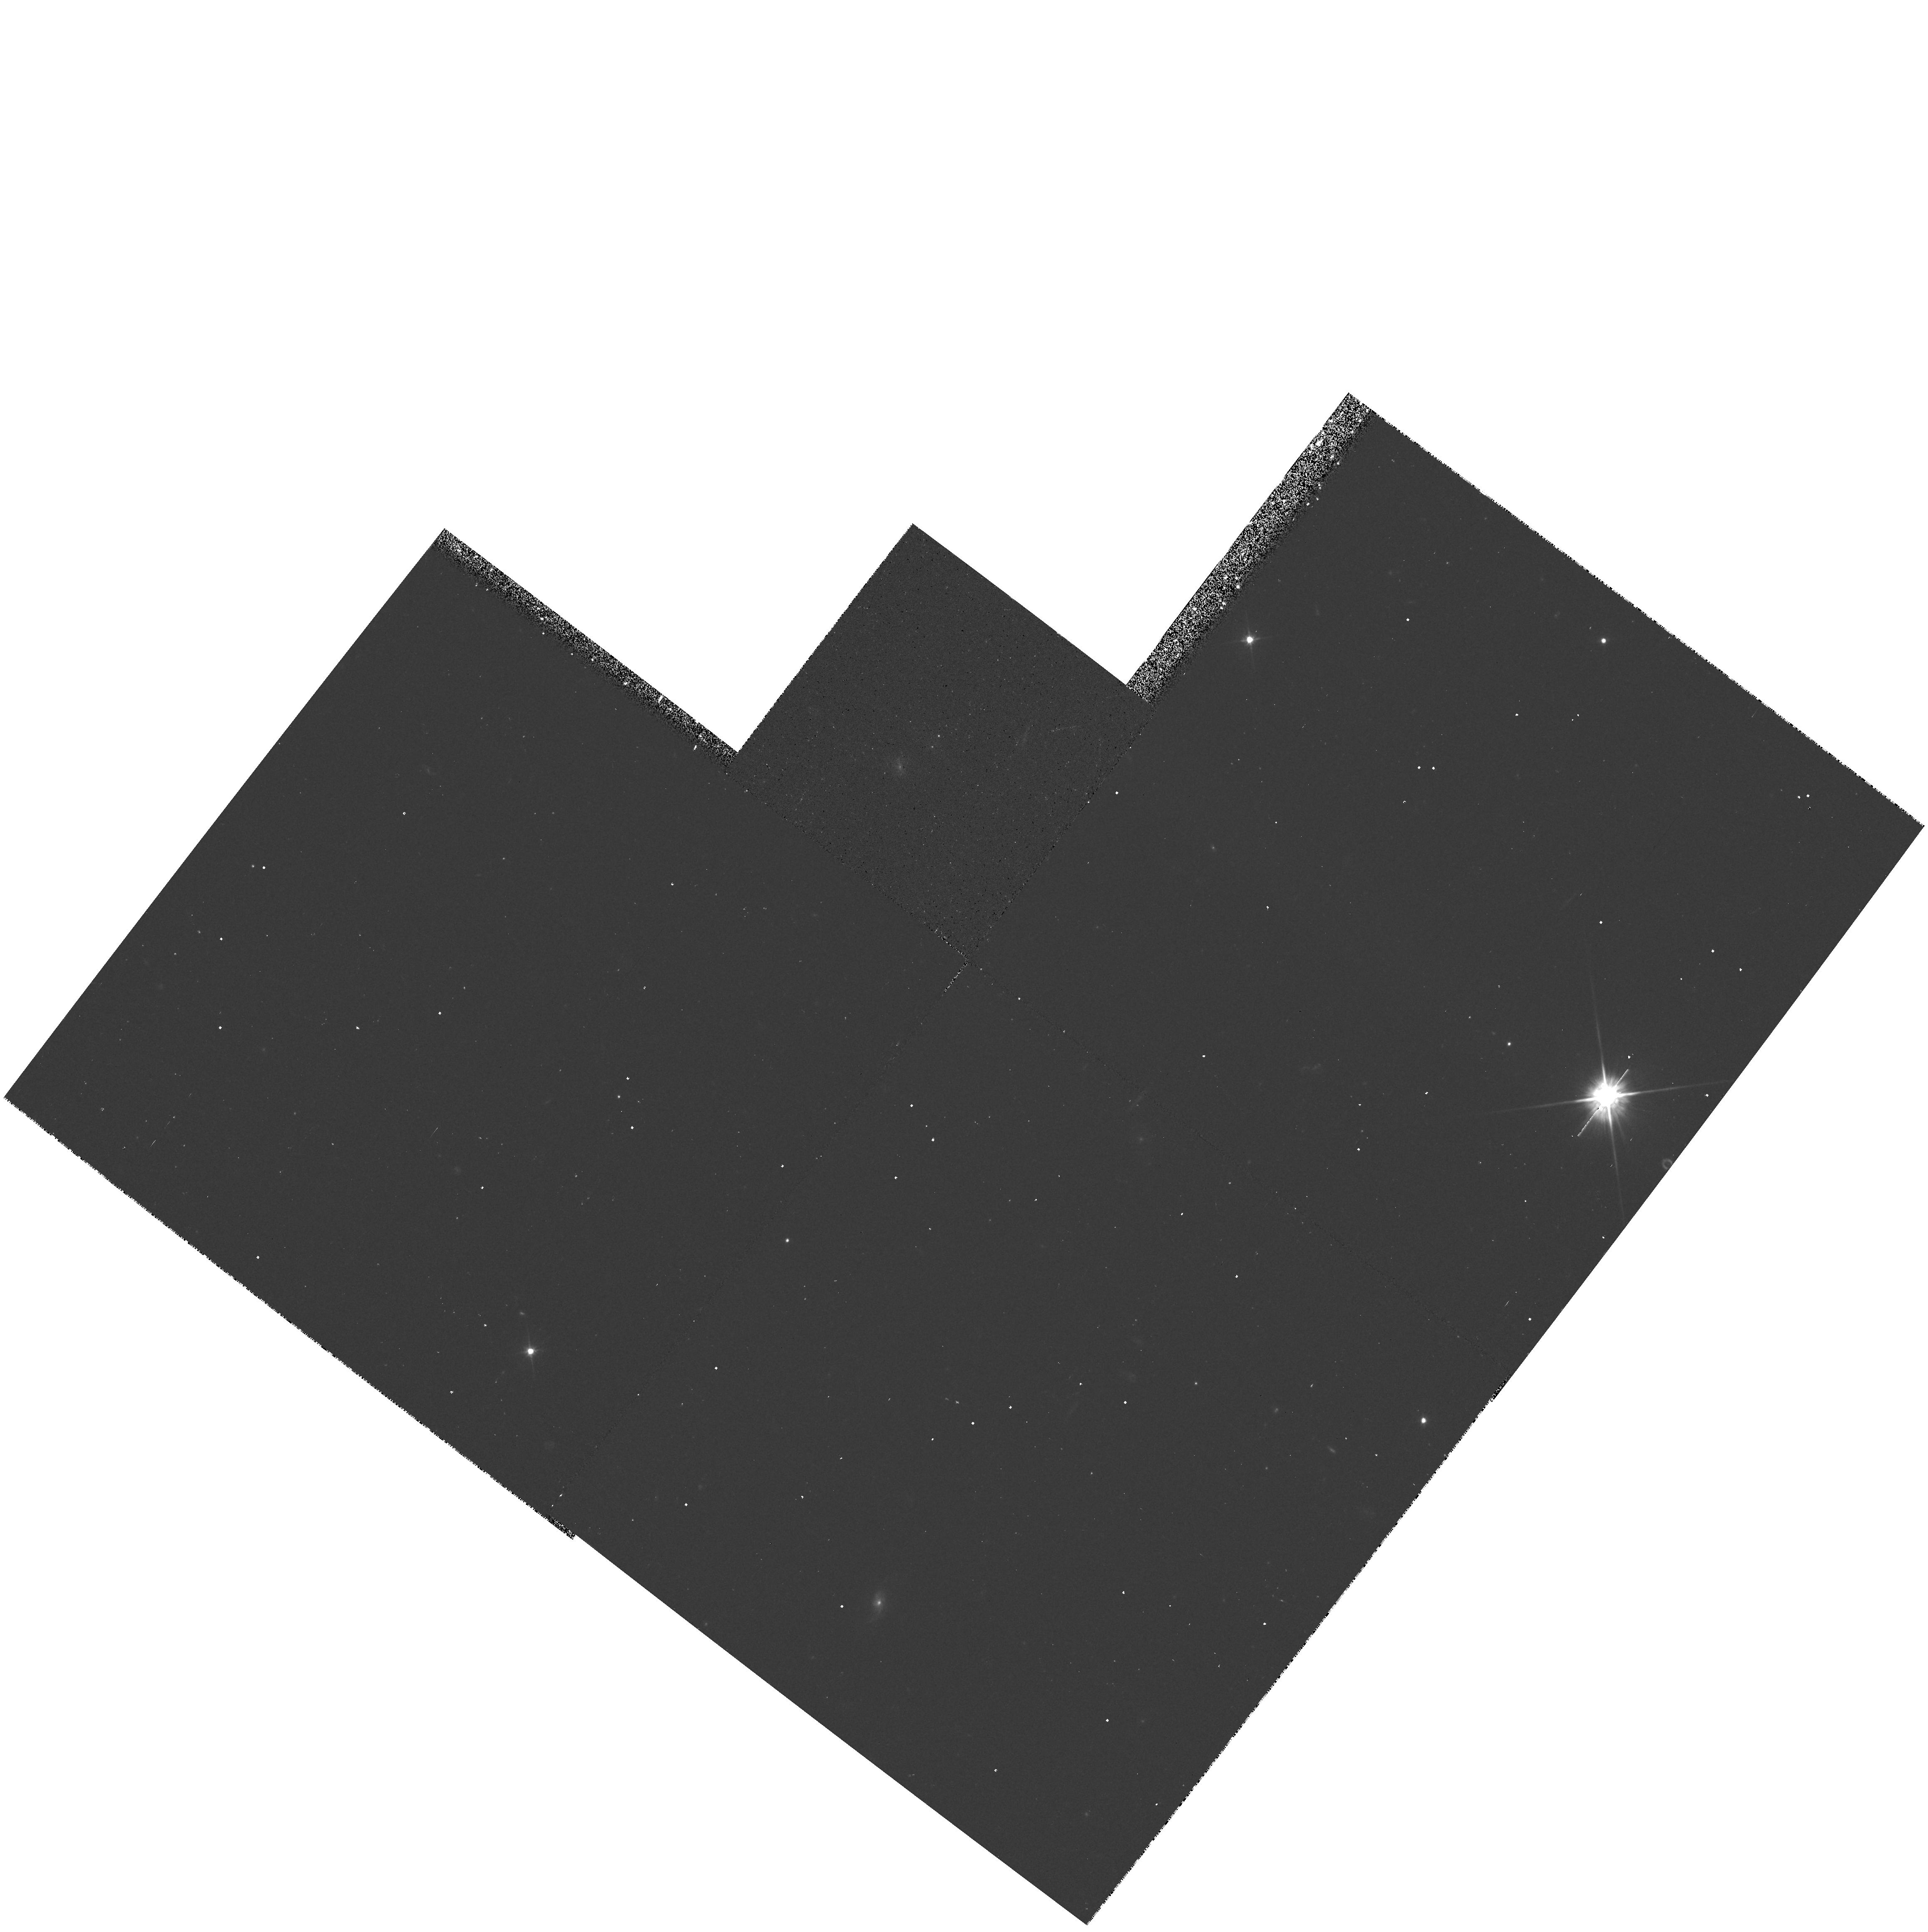
Target: QSO-160140+431647
Instrument: WFPC2/PC
Filter: F555W
Exposure: 13 min
Observation ID: hst_5908_01_wfpc2_pc_f555w_u2ui01

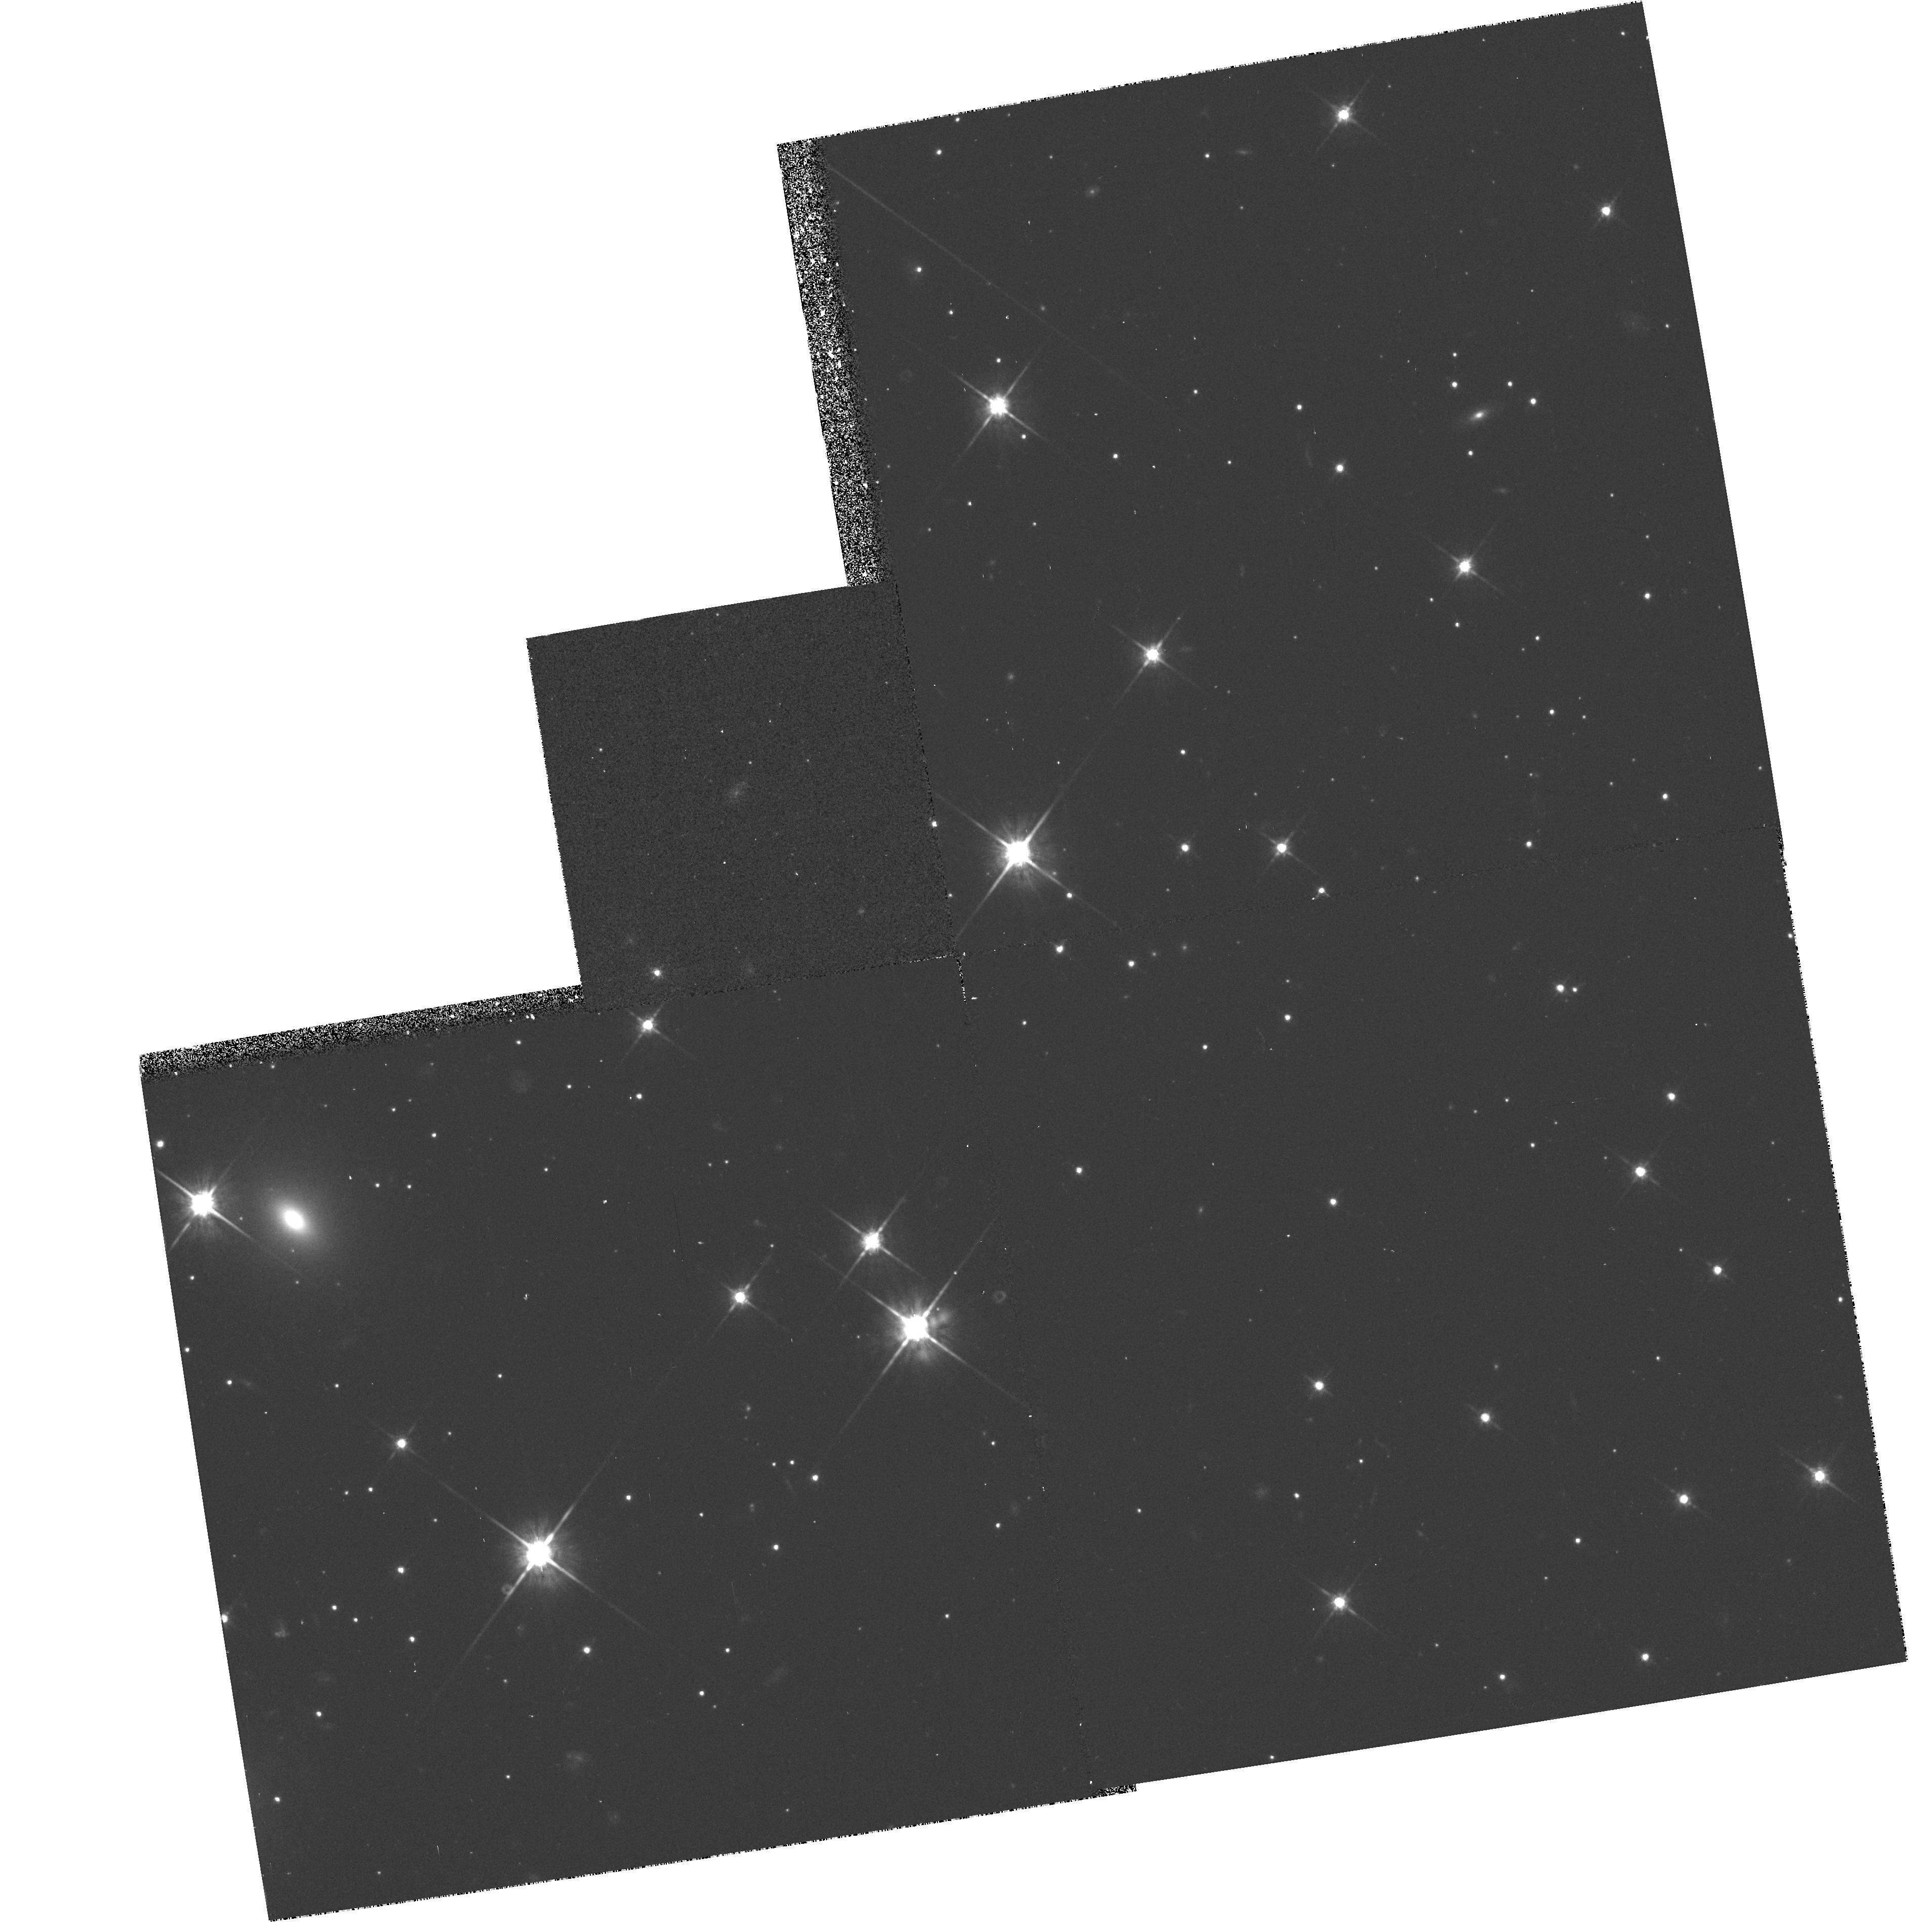
Target: QSO-193430+502523
Instrument: WFPC2/PC
Filter: F814W
Exposure: 18 min
Observation ID: hst_5908_03_wfpc2_pc_f814w_u2ui03

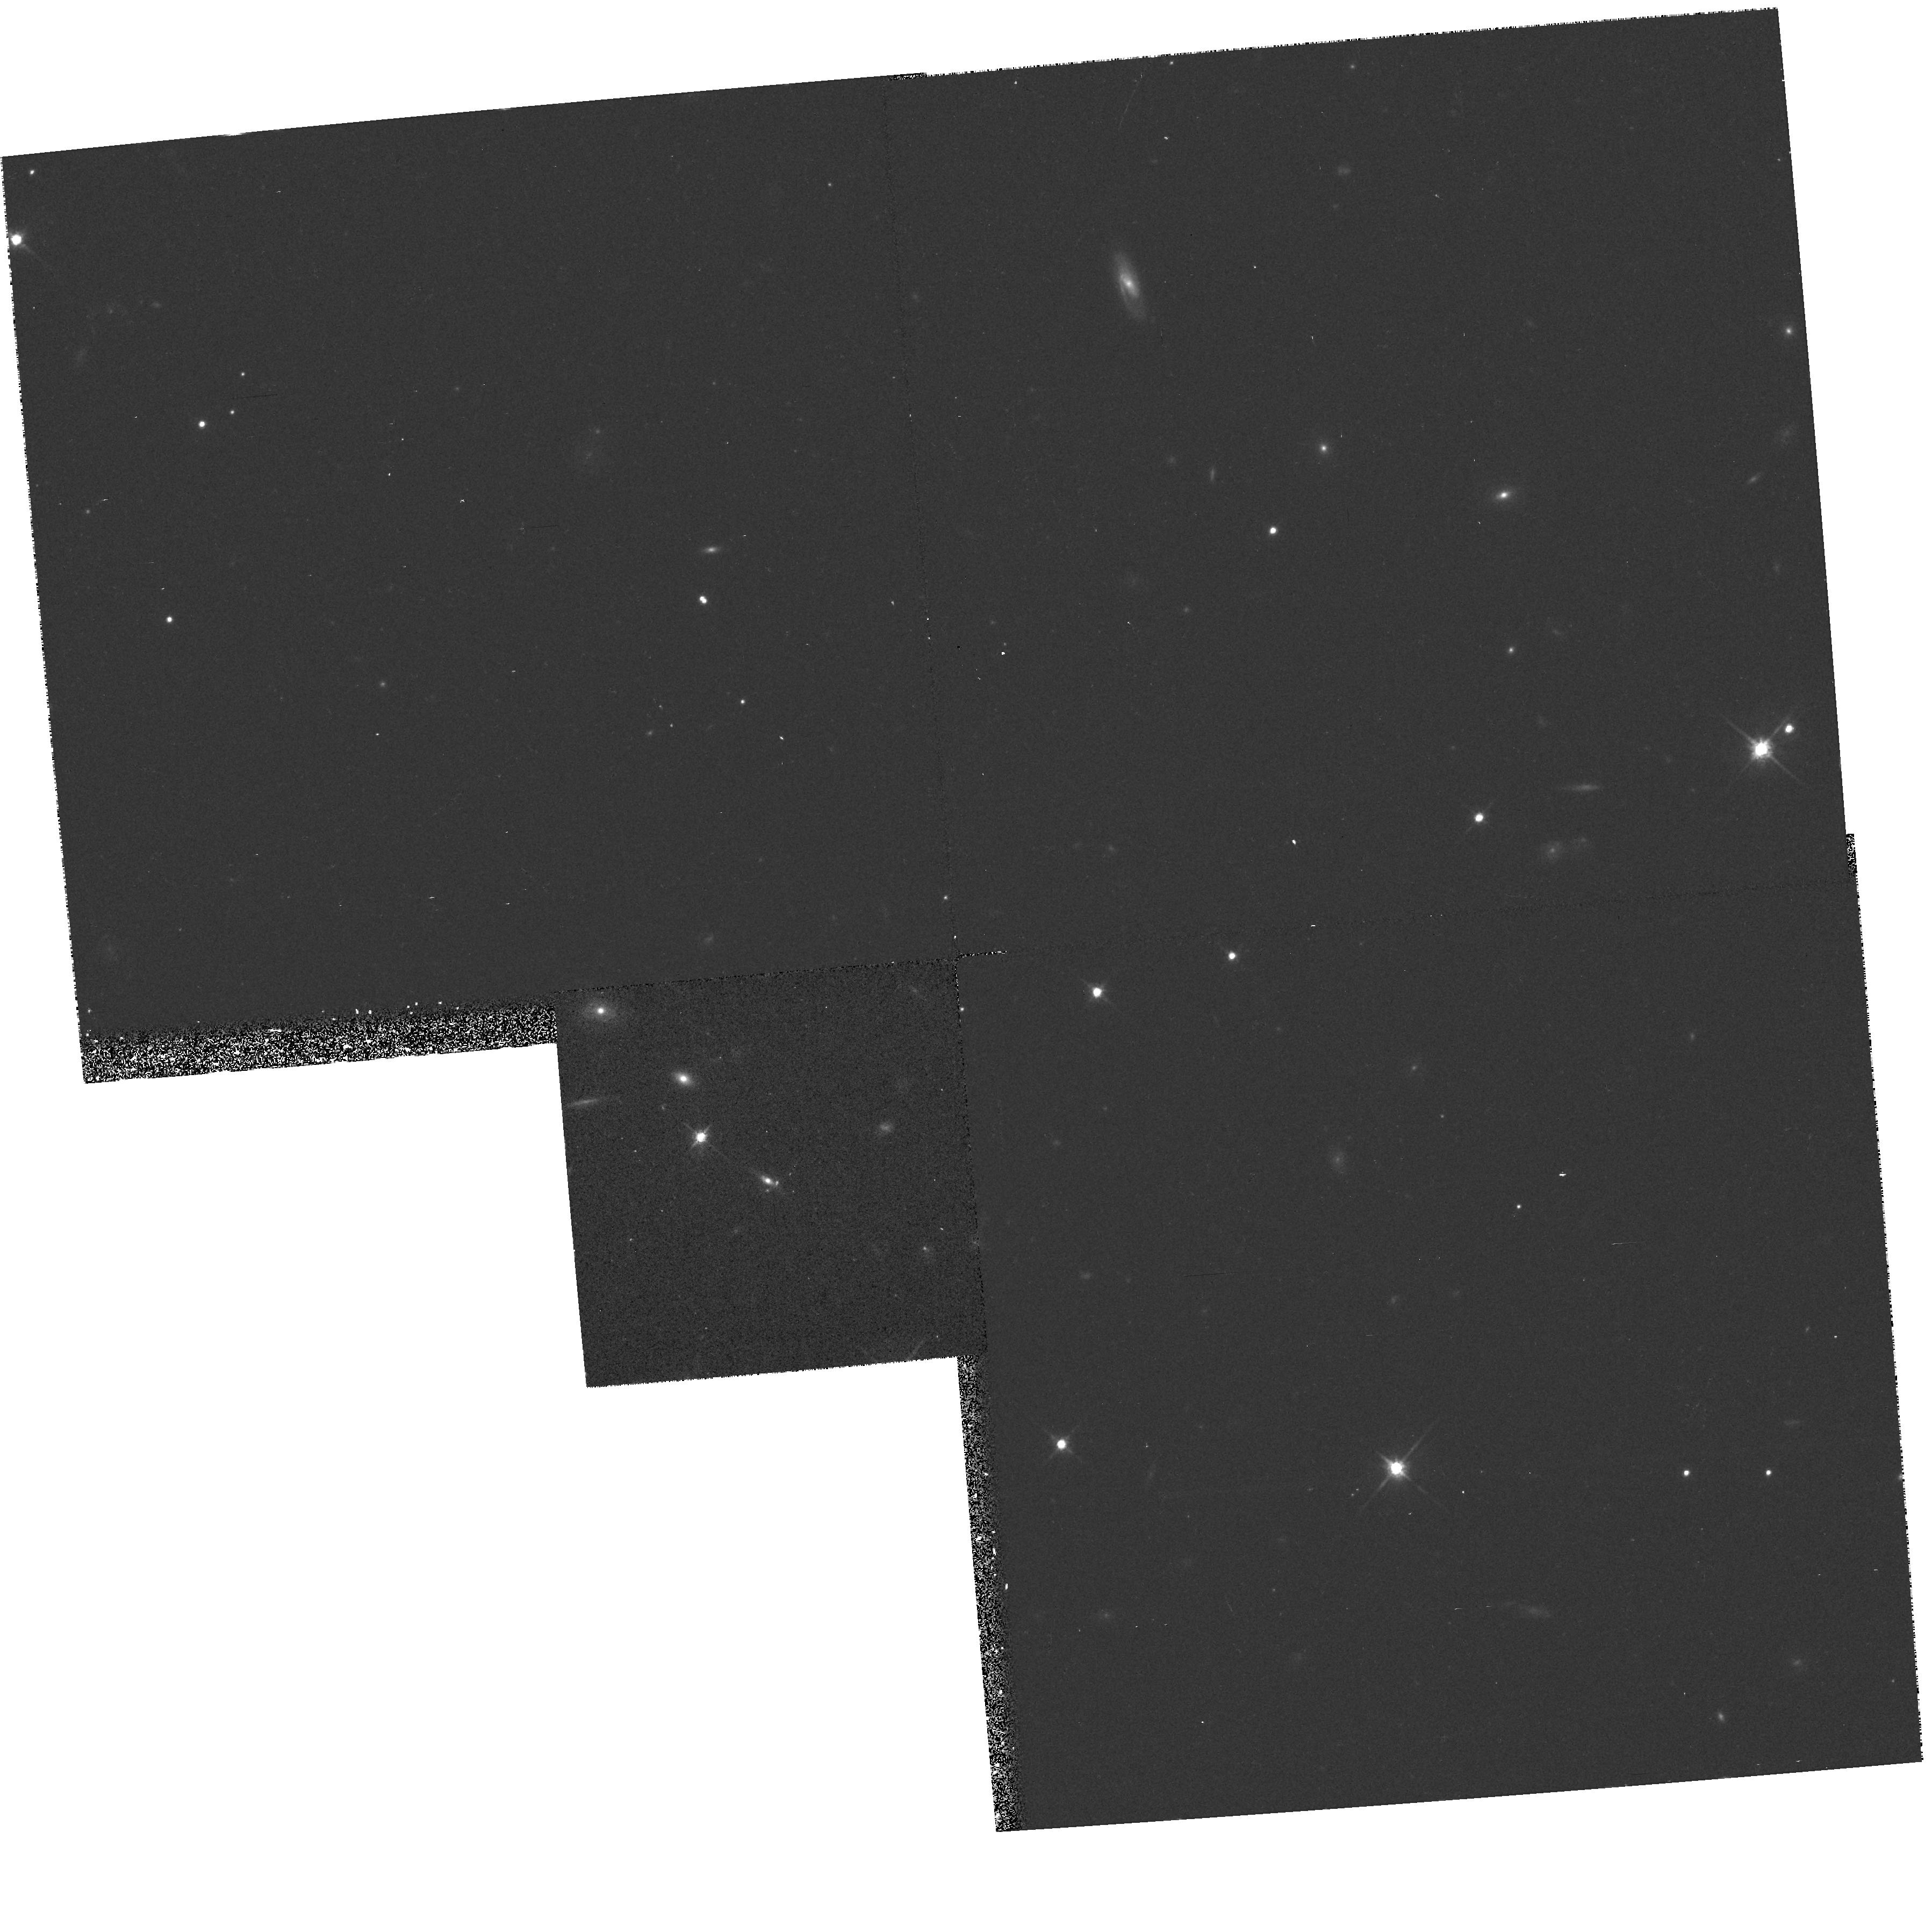
Target: QSO-071603+470850
Instrument: WFPC2/PC
Filter: F814W
Exposure: 17 min
Observation ID: hst_5908_04_wfpc2_pc_f814w_u2ui04

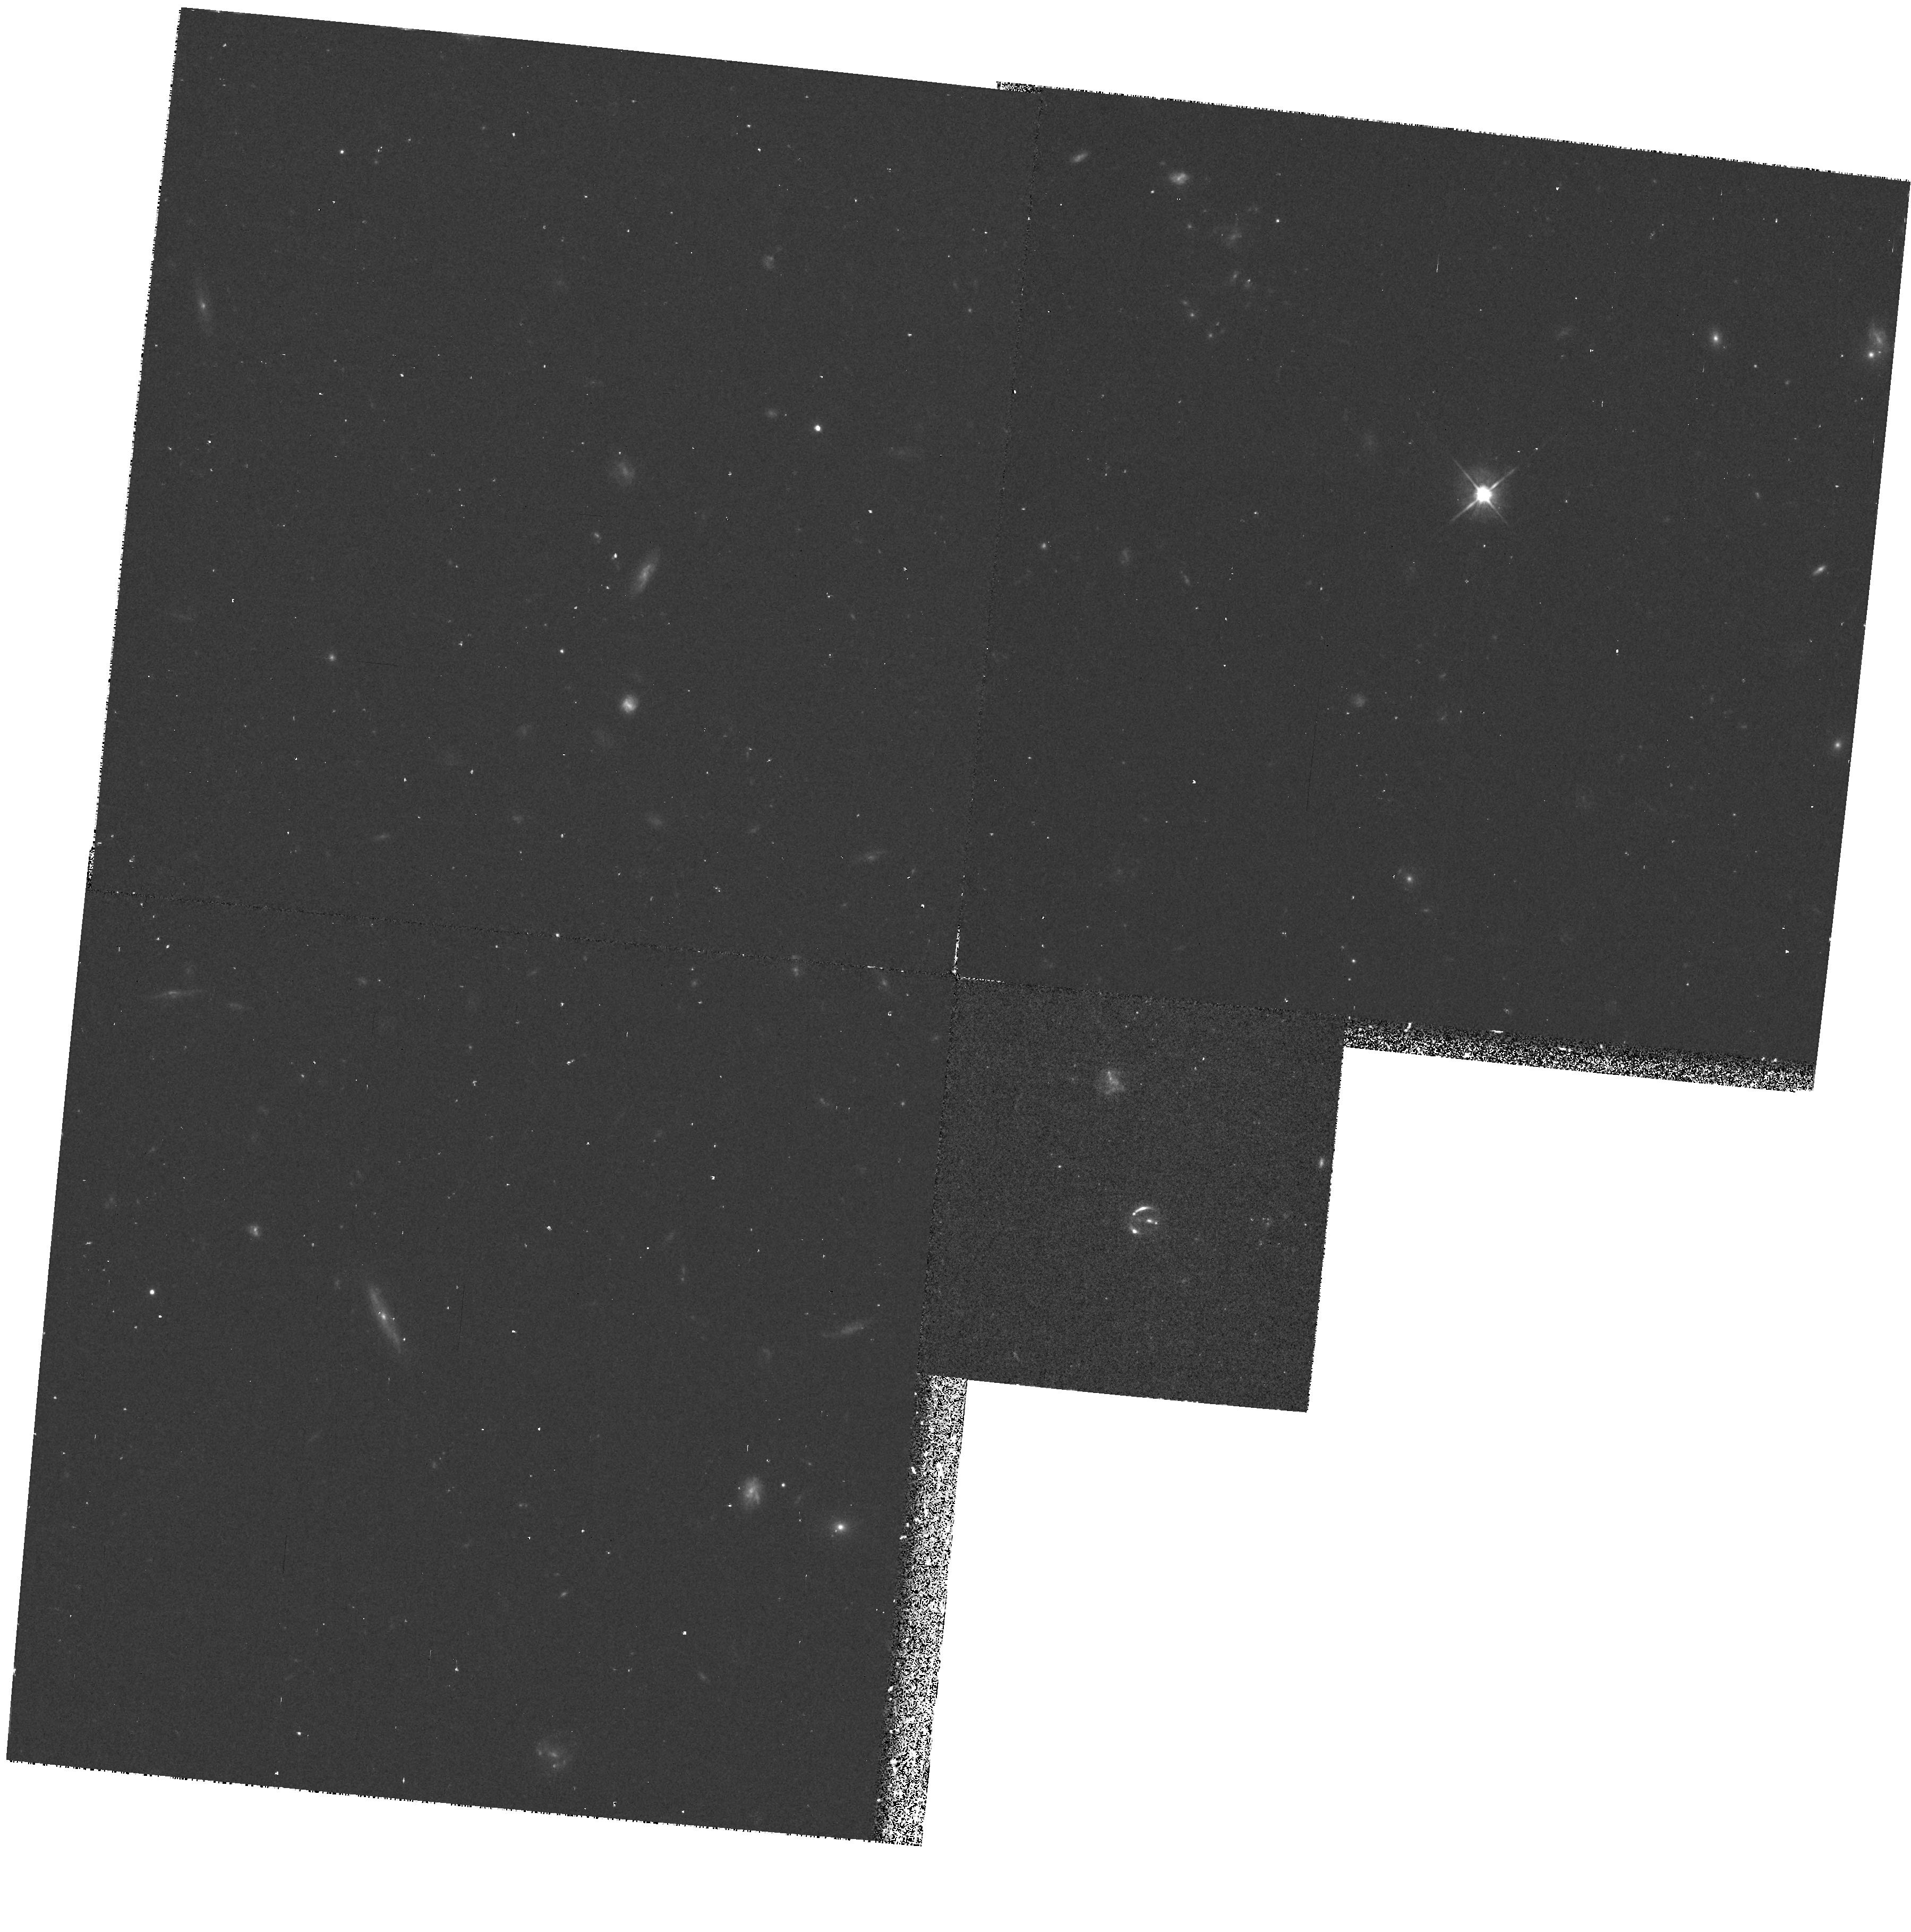
Target: QSO-160913+653228
Instrument: WFPC2/PC
Filter: F555W
Exposure: 25 min
Observation ID: hst_5908_02_wfpc2_pc_f555w_u2ui02

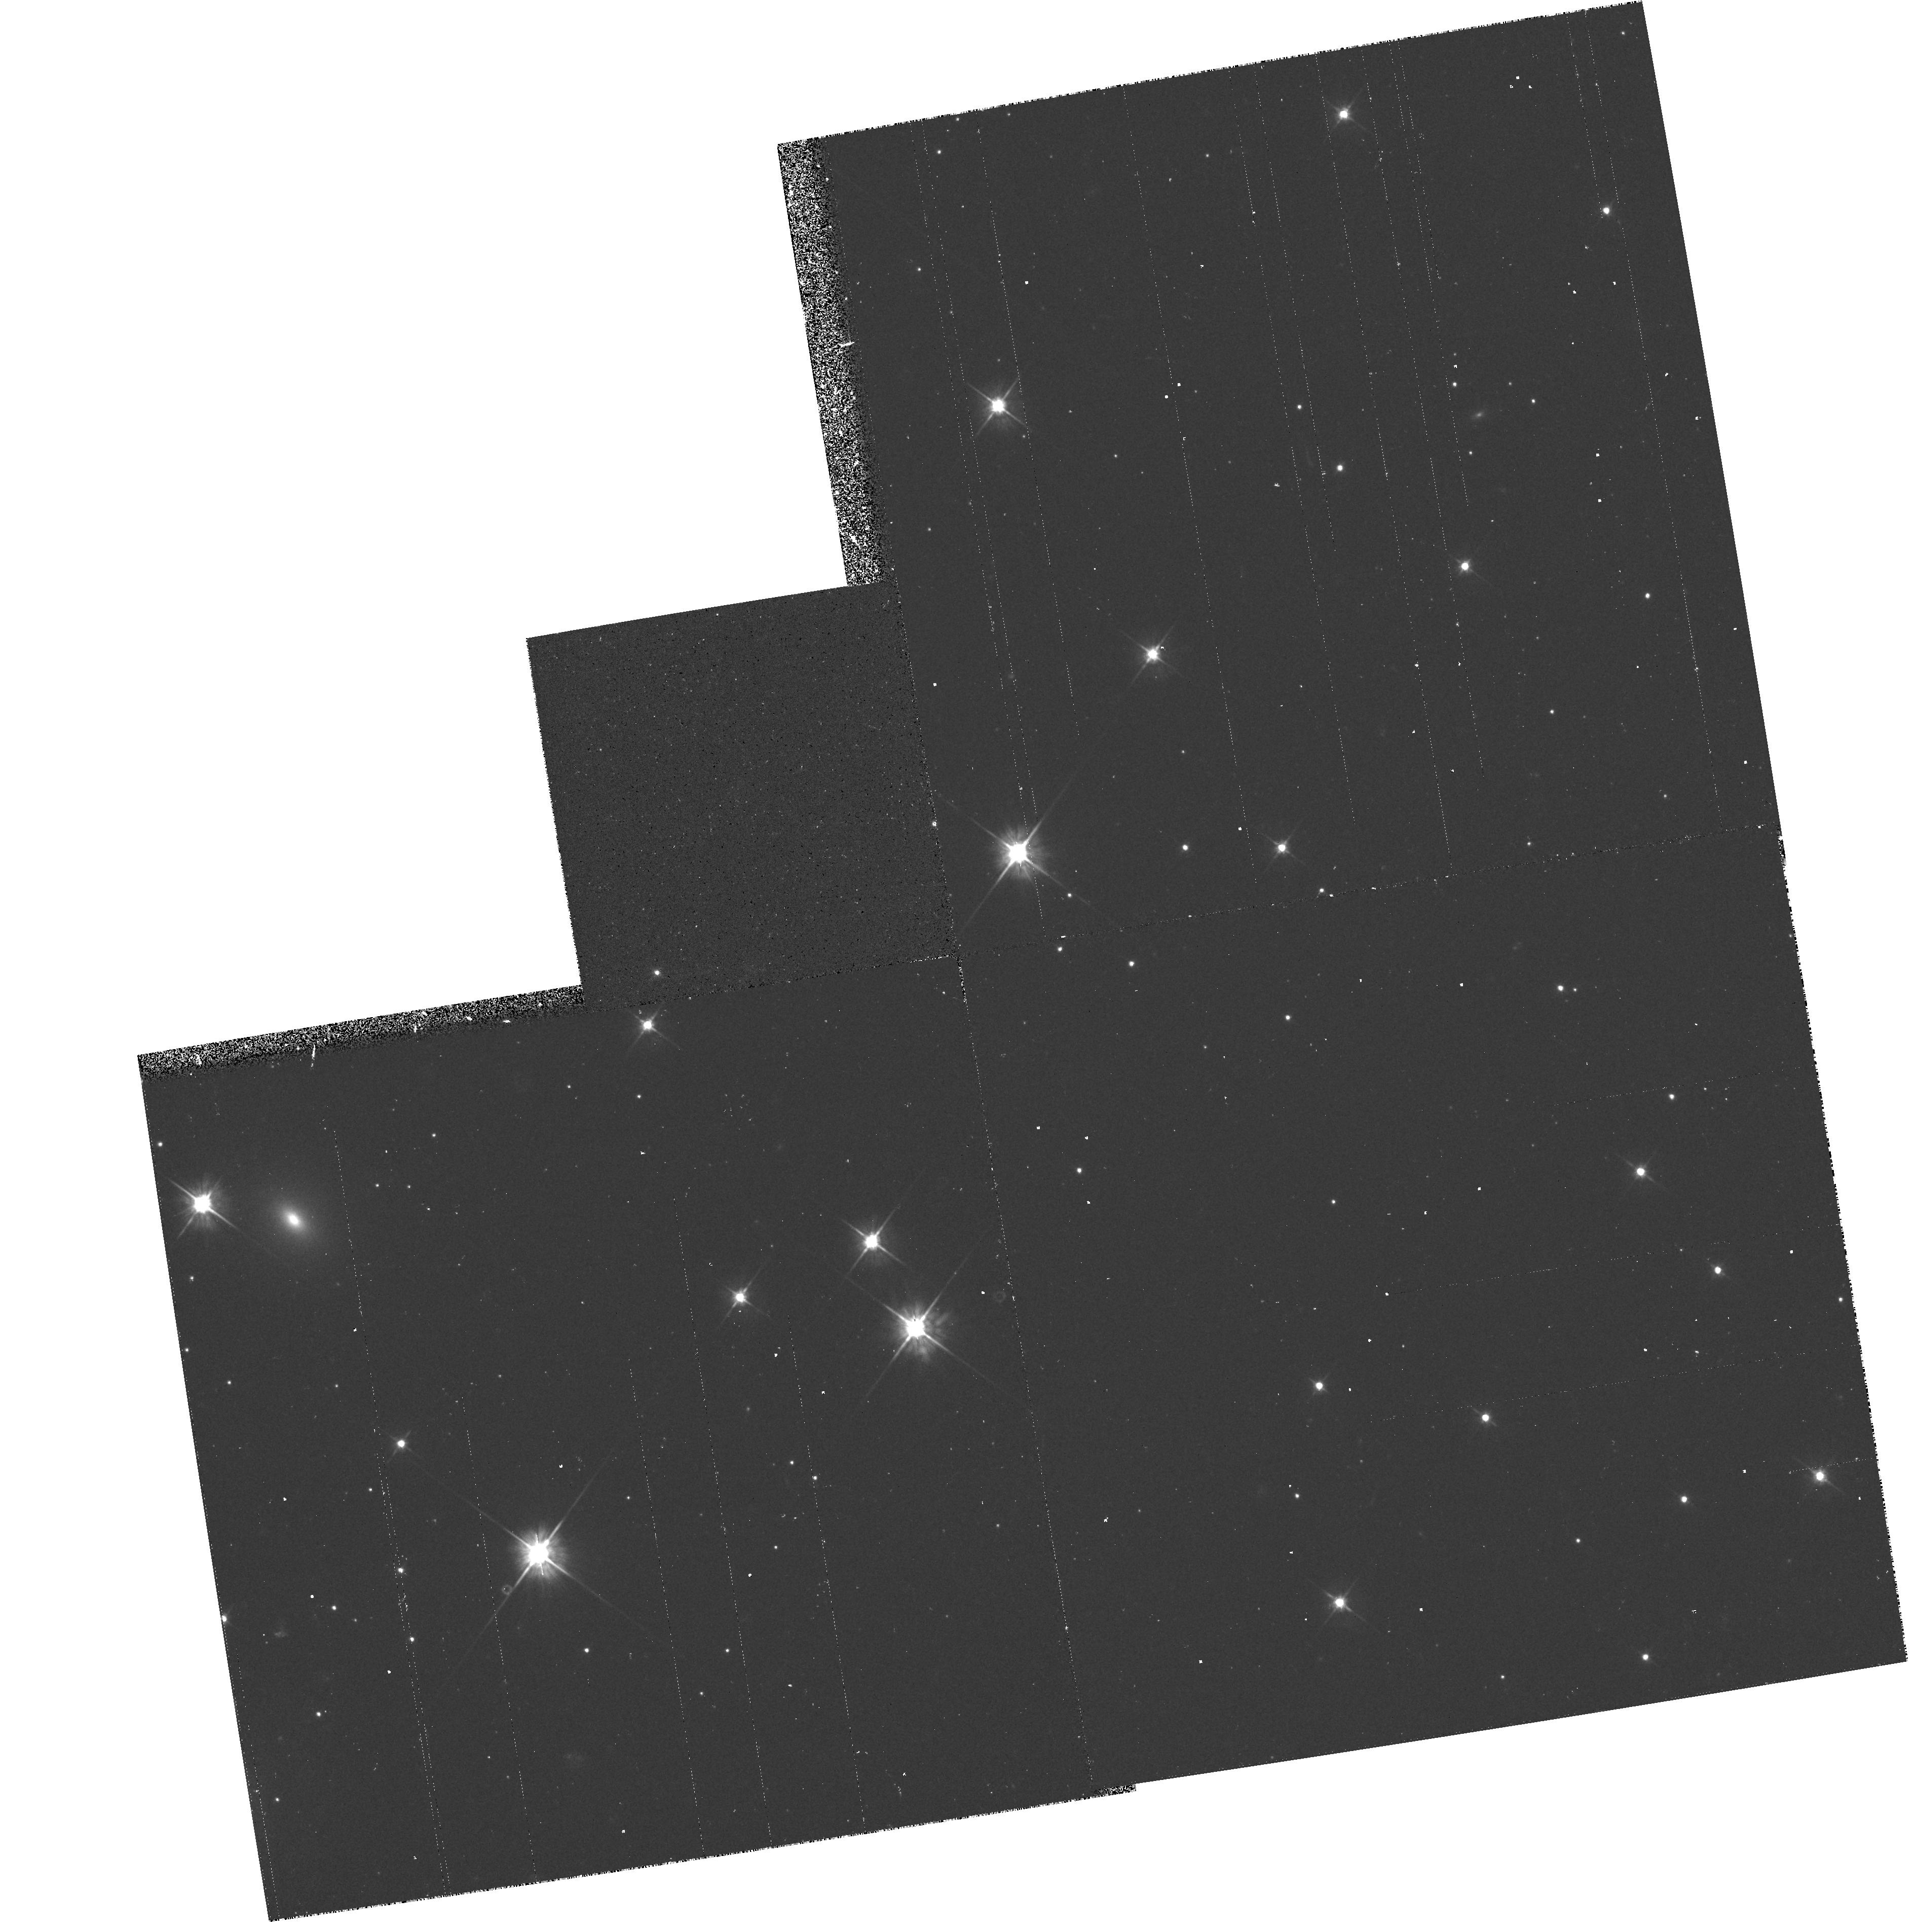
Target: QSO-193430+502523
Instrument: WFPC2/PC
Filter: F555W
Exposure: 13 min
Observation ID: hst_5908_03_wfpc2_pc_f555w_u2ui03

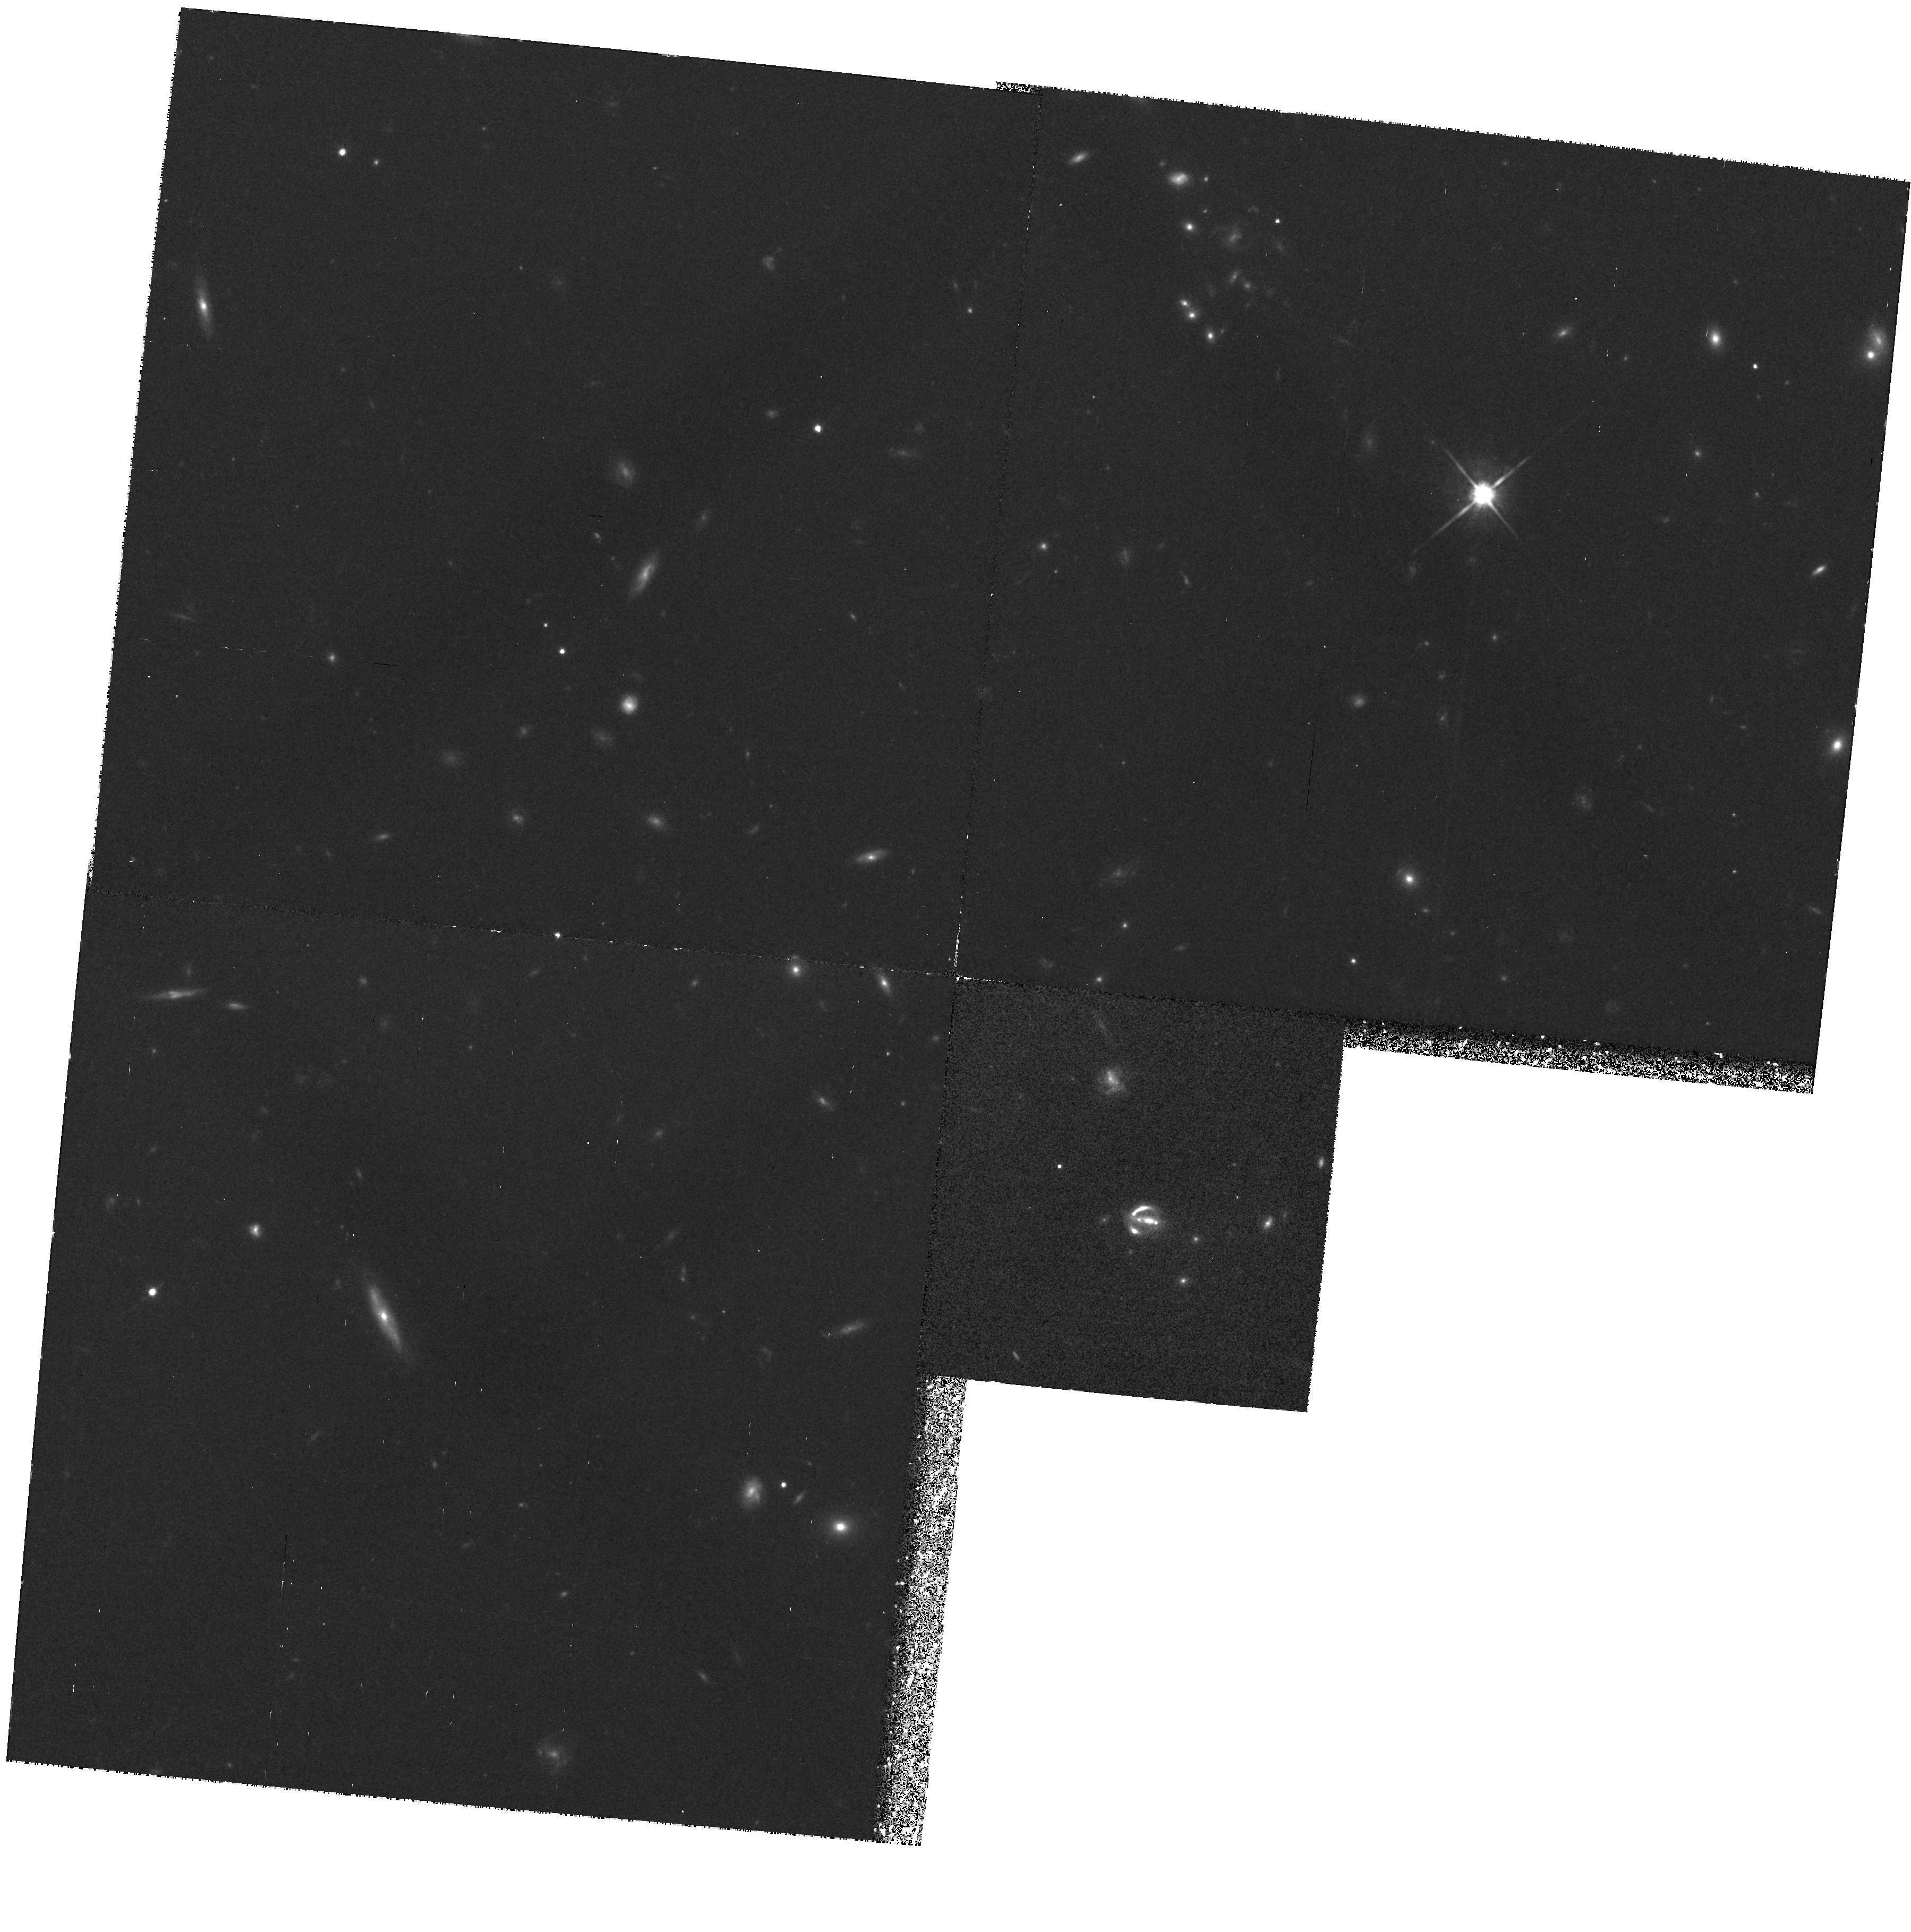
Target: QSO-160913+653228
Instrument: WFPC2/PC
Filter: F814W
Exposure: 40 min
Observation ID: hst_5908_02_wfpc2_pc_f814w_u2ui02

HST OBSERVATIONS OF NEW CLASS GRAVITATIONAL LENSES (PI: Jackson, Neal J.)

We propose to examine a few of the very best lens candidates from a new gravitational lens survey, the Cosmic Lens All-Sky Survey (CLASS) made with the VLA. We are virtually certain that we have one new lens system (1600+434) and another (1609+655) has a radio configuration which almost invariably indicates gravitational lensing. The other cases are systems which have a high probability of being lenses (statistically we would expect at least 5 of the 10 objects should be lensed, since we have imaged >3000 radio sources and experience shows that 1 in 500 are lensed). All have separations which make them difficult to study from the ground and therefore uniquely suited to the capabilities of the HST. In this investigation we will study 1600+434 and 1609+655 and attempt to image the lensing galaxy. We will image the remainder in an attempt to confirm their lens status (which requires 0.1" resolution imaging typically) and search for lensing galaxies and/or clusters in those found to be lensed systems.